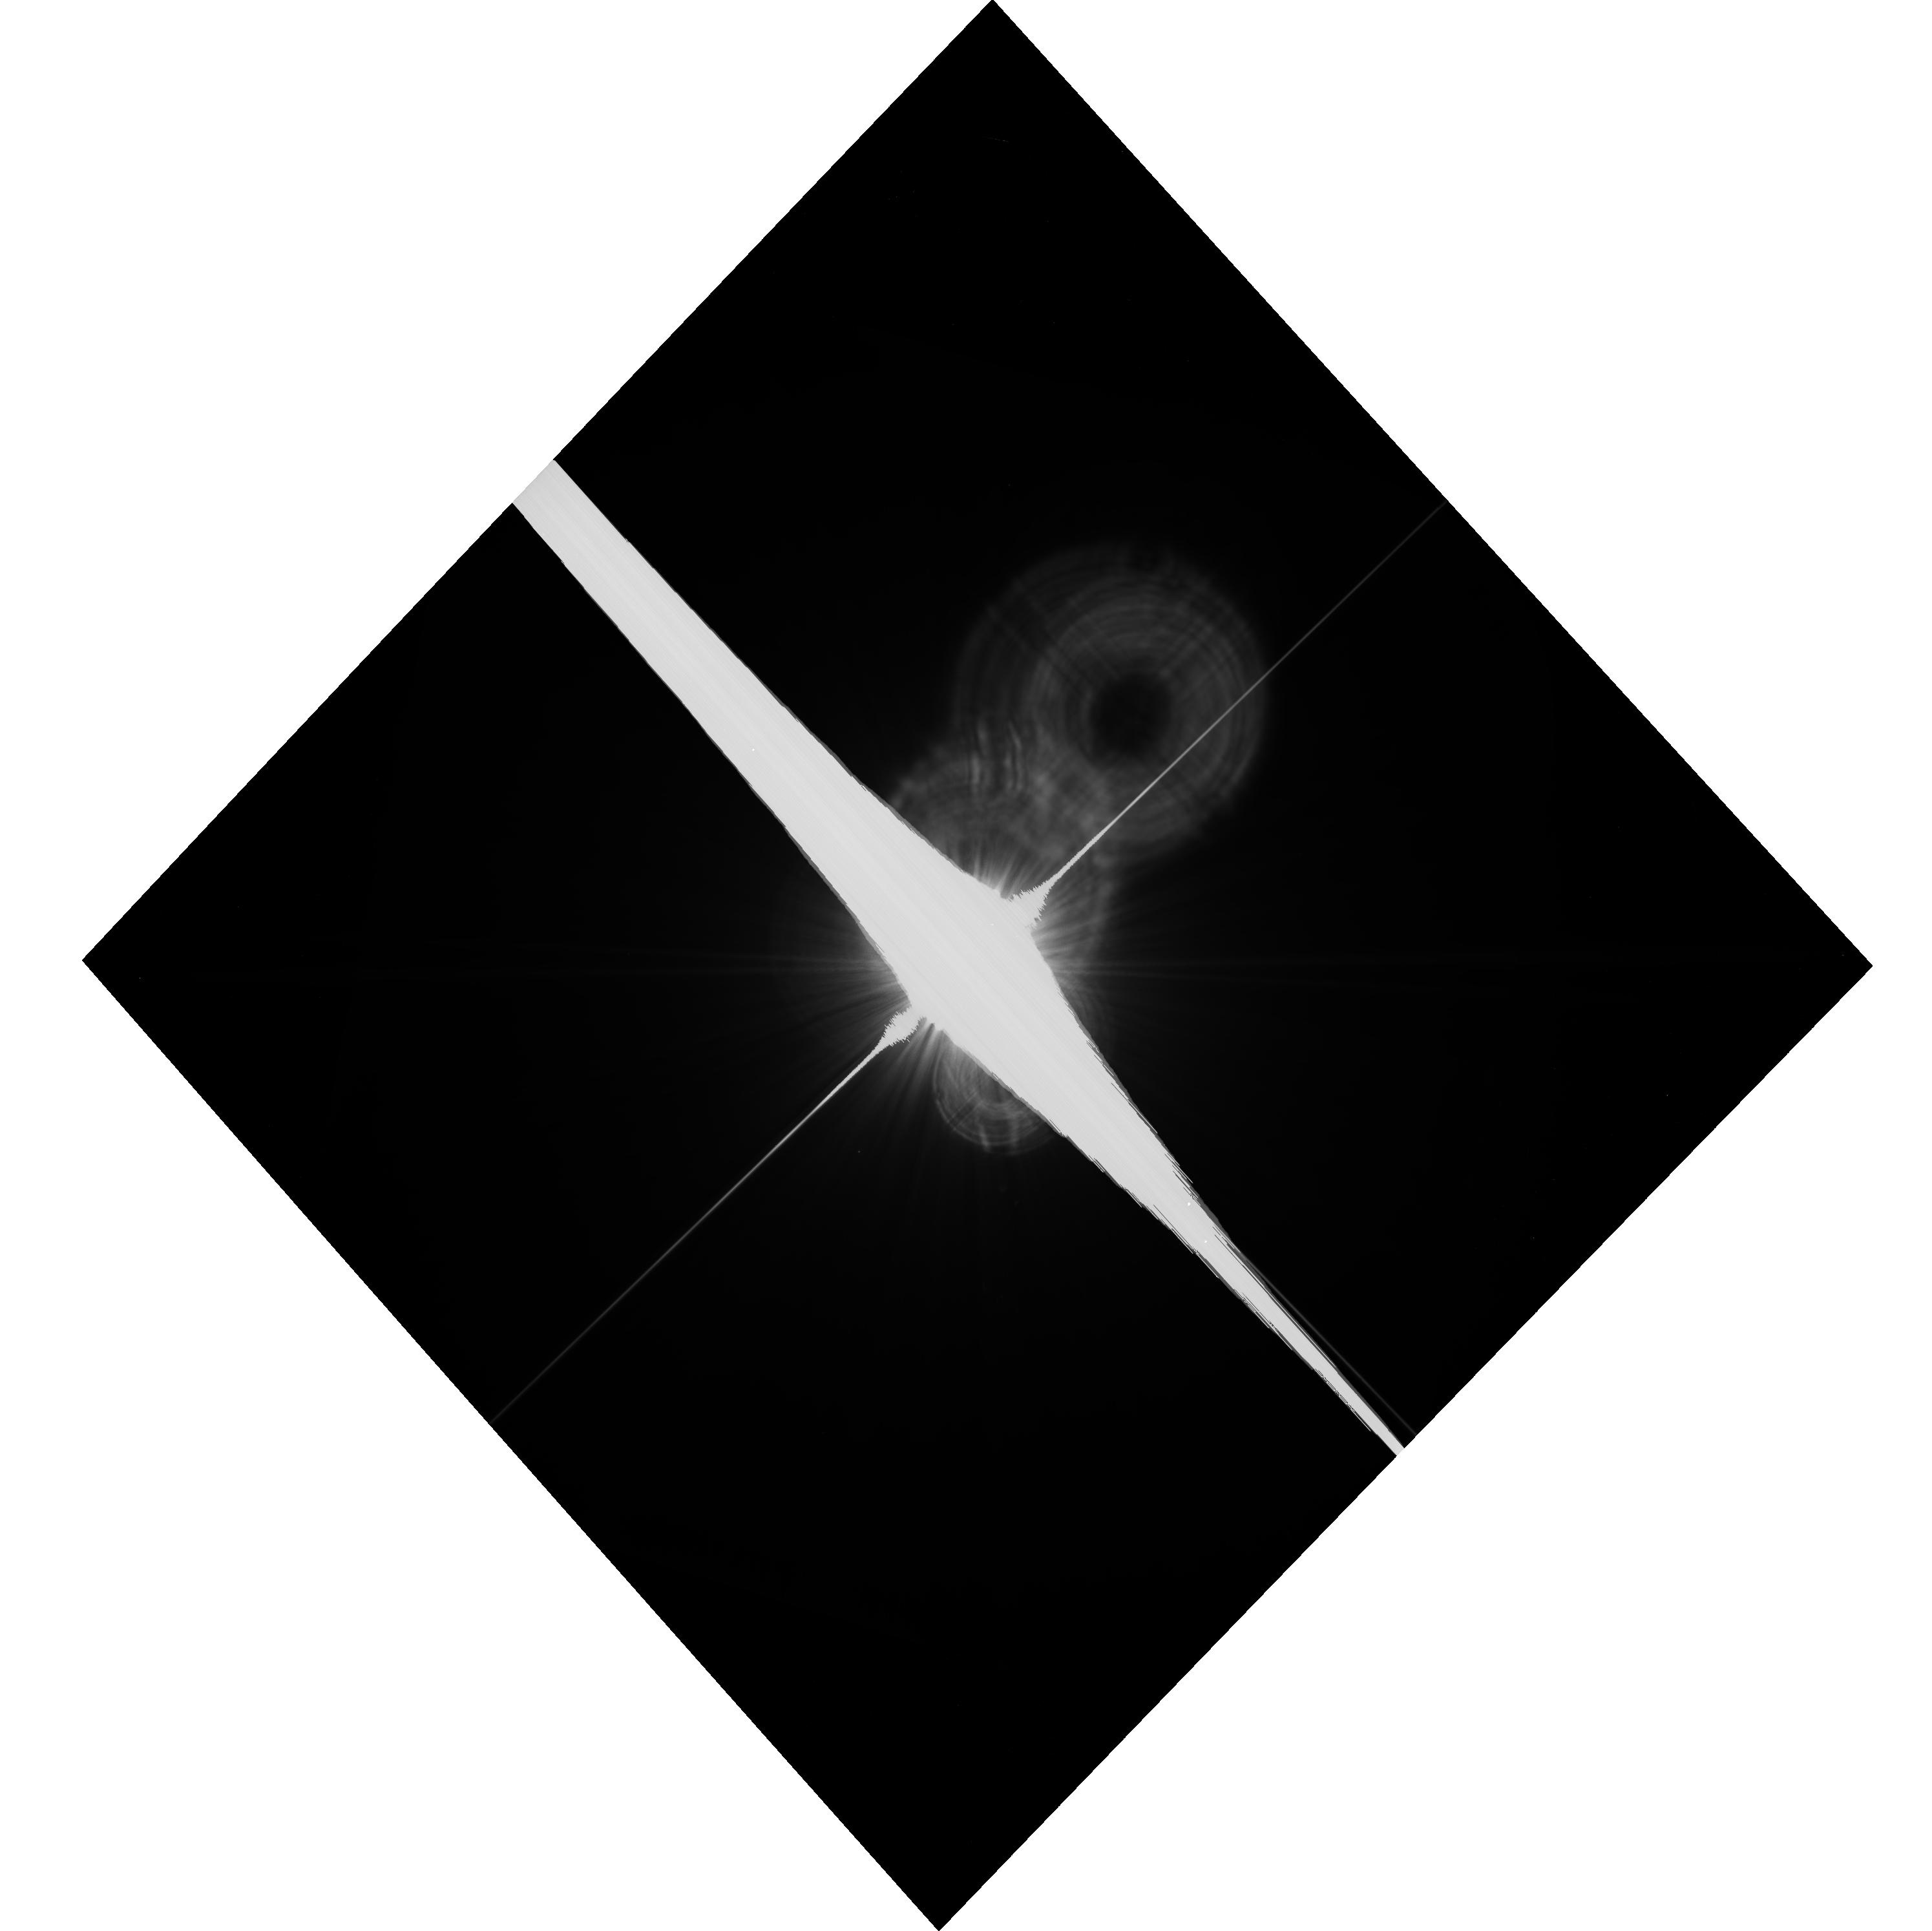
Target: FOMALHAUT
Instrument: ACS/WFC
Filter: F606W-POL60V
Exposure: 21 min
Observation ID: hst_14154_06_acs_wfc_f606w-pol60v_jcym06

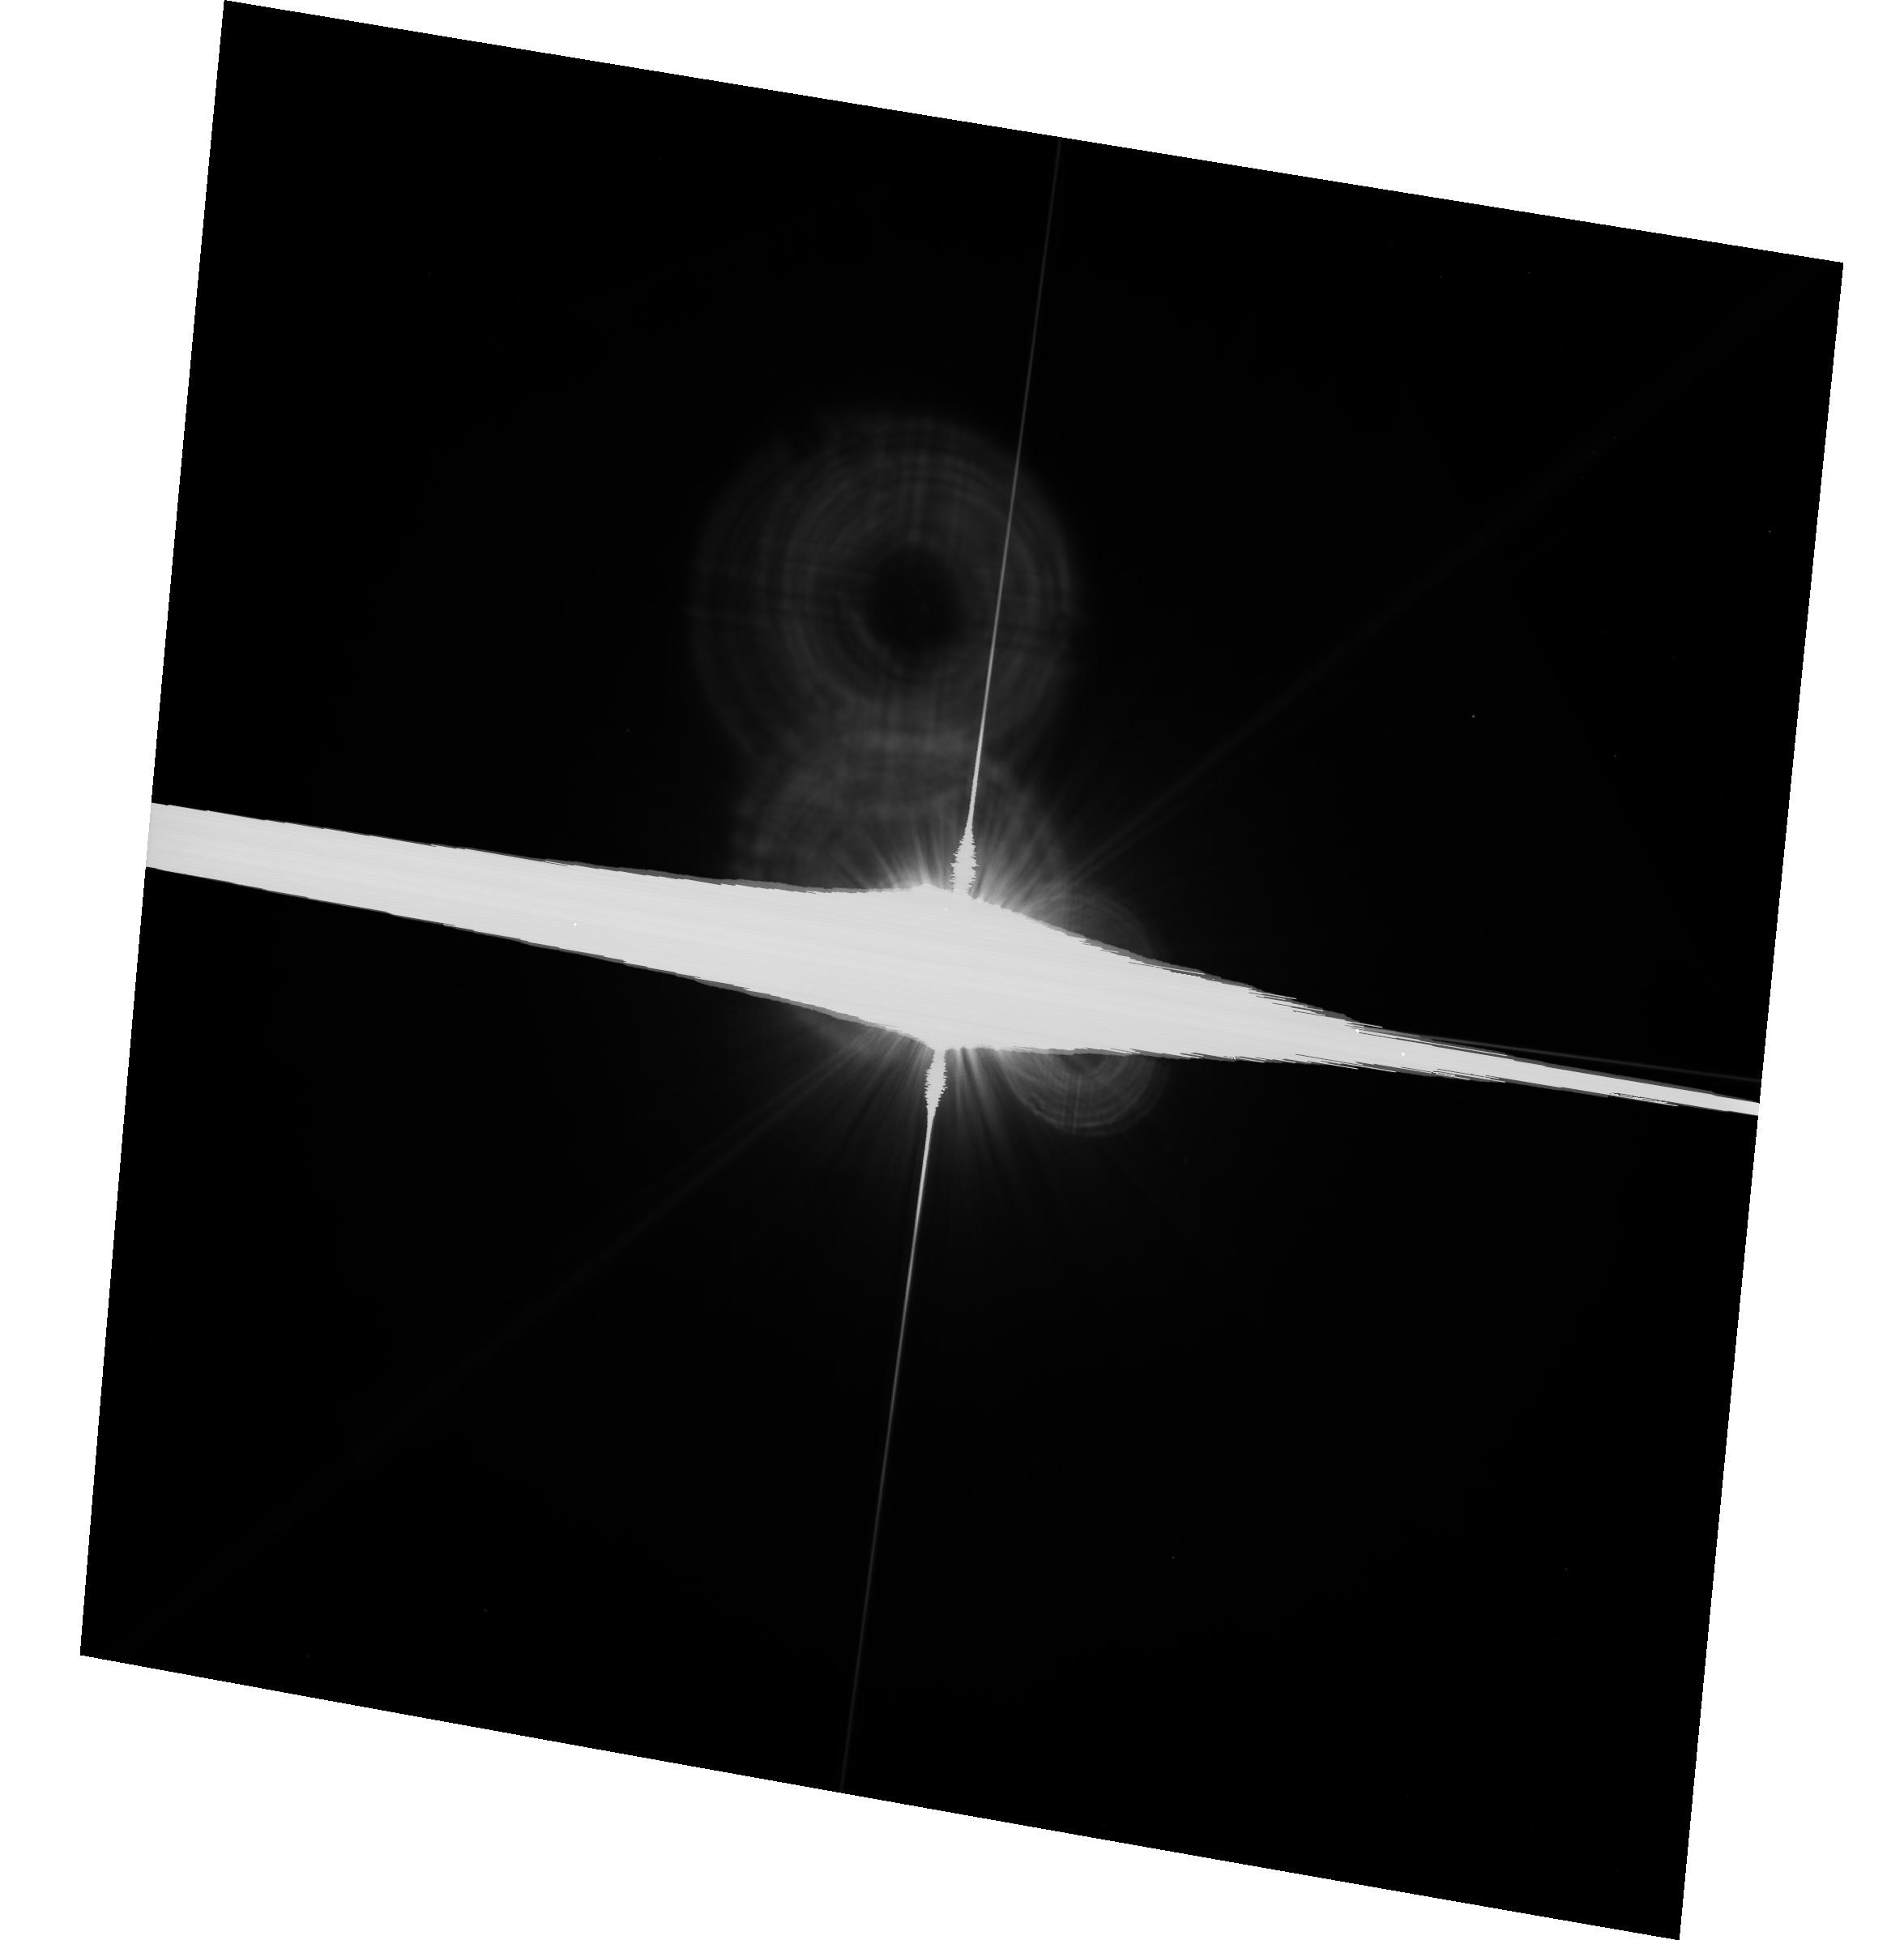
Target: VEGA
Instrument: ACS/WFC
Filter: F606W
Exposure: 2 min
Observation ID: hst_14154_04_acs_wfc_f606w-pol0v_jcym04

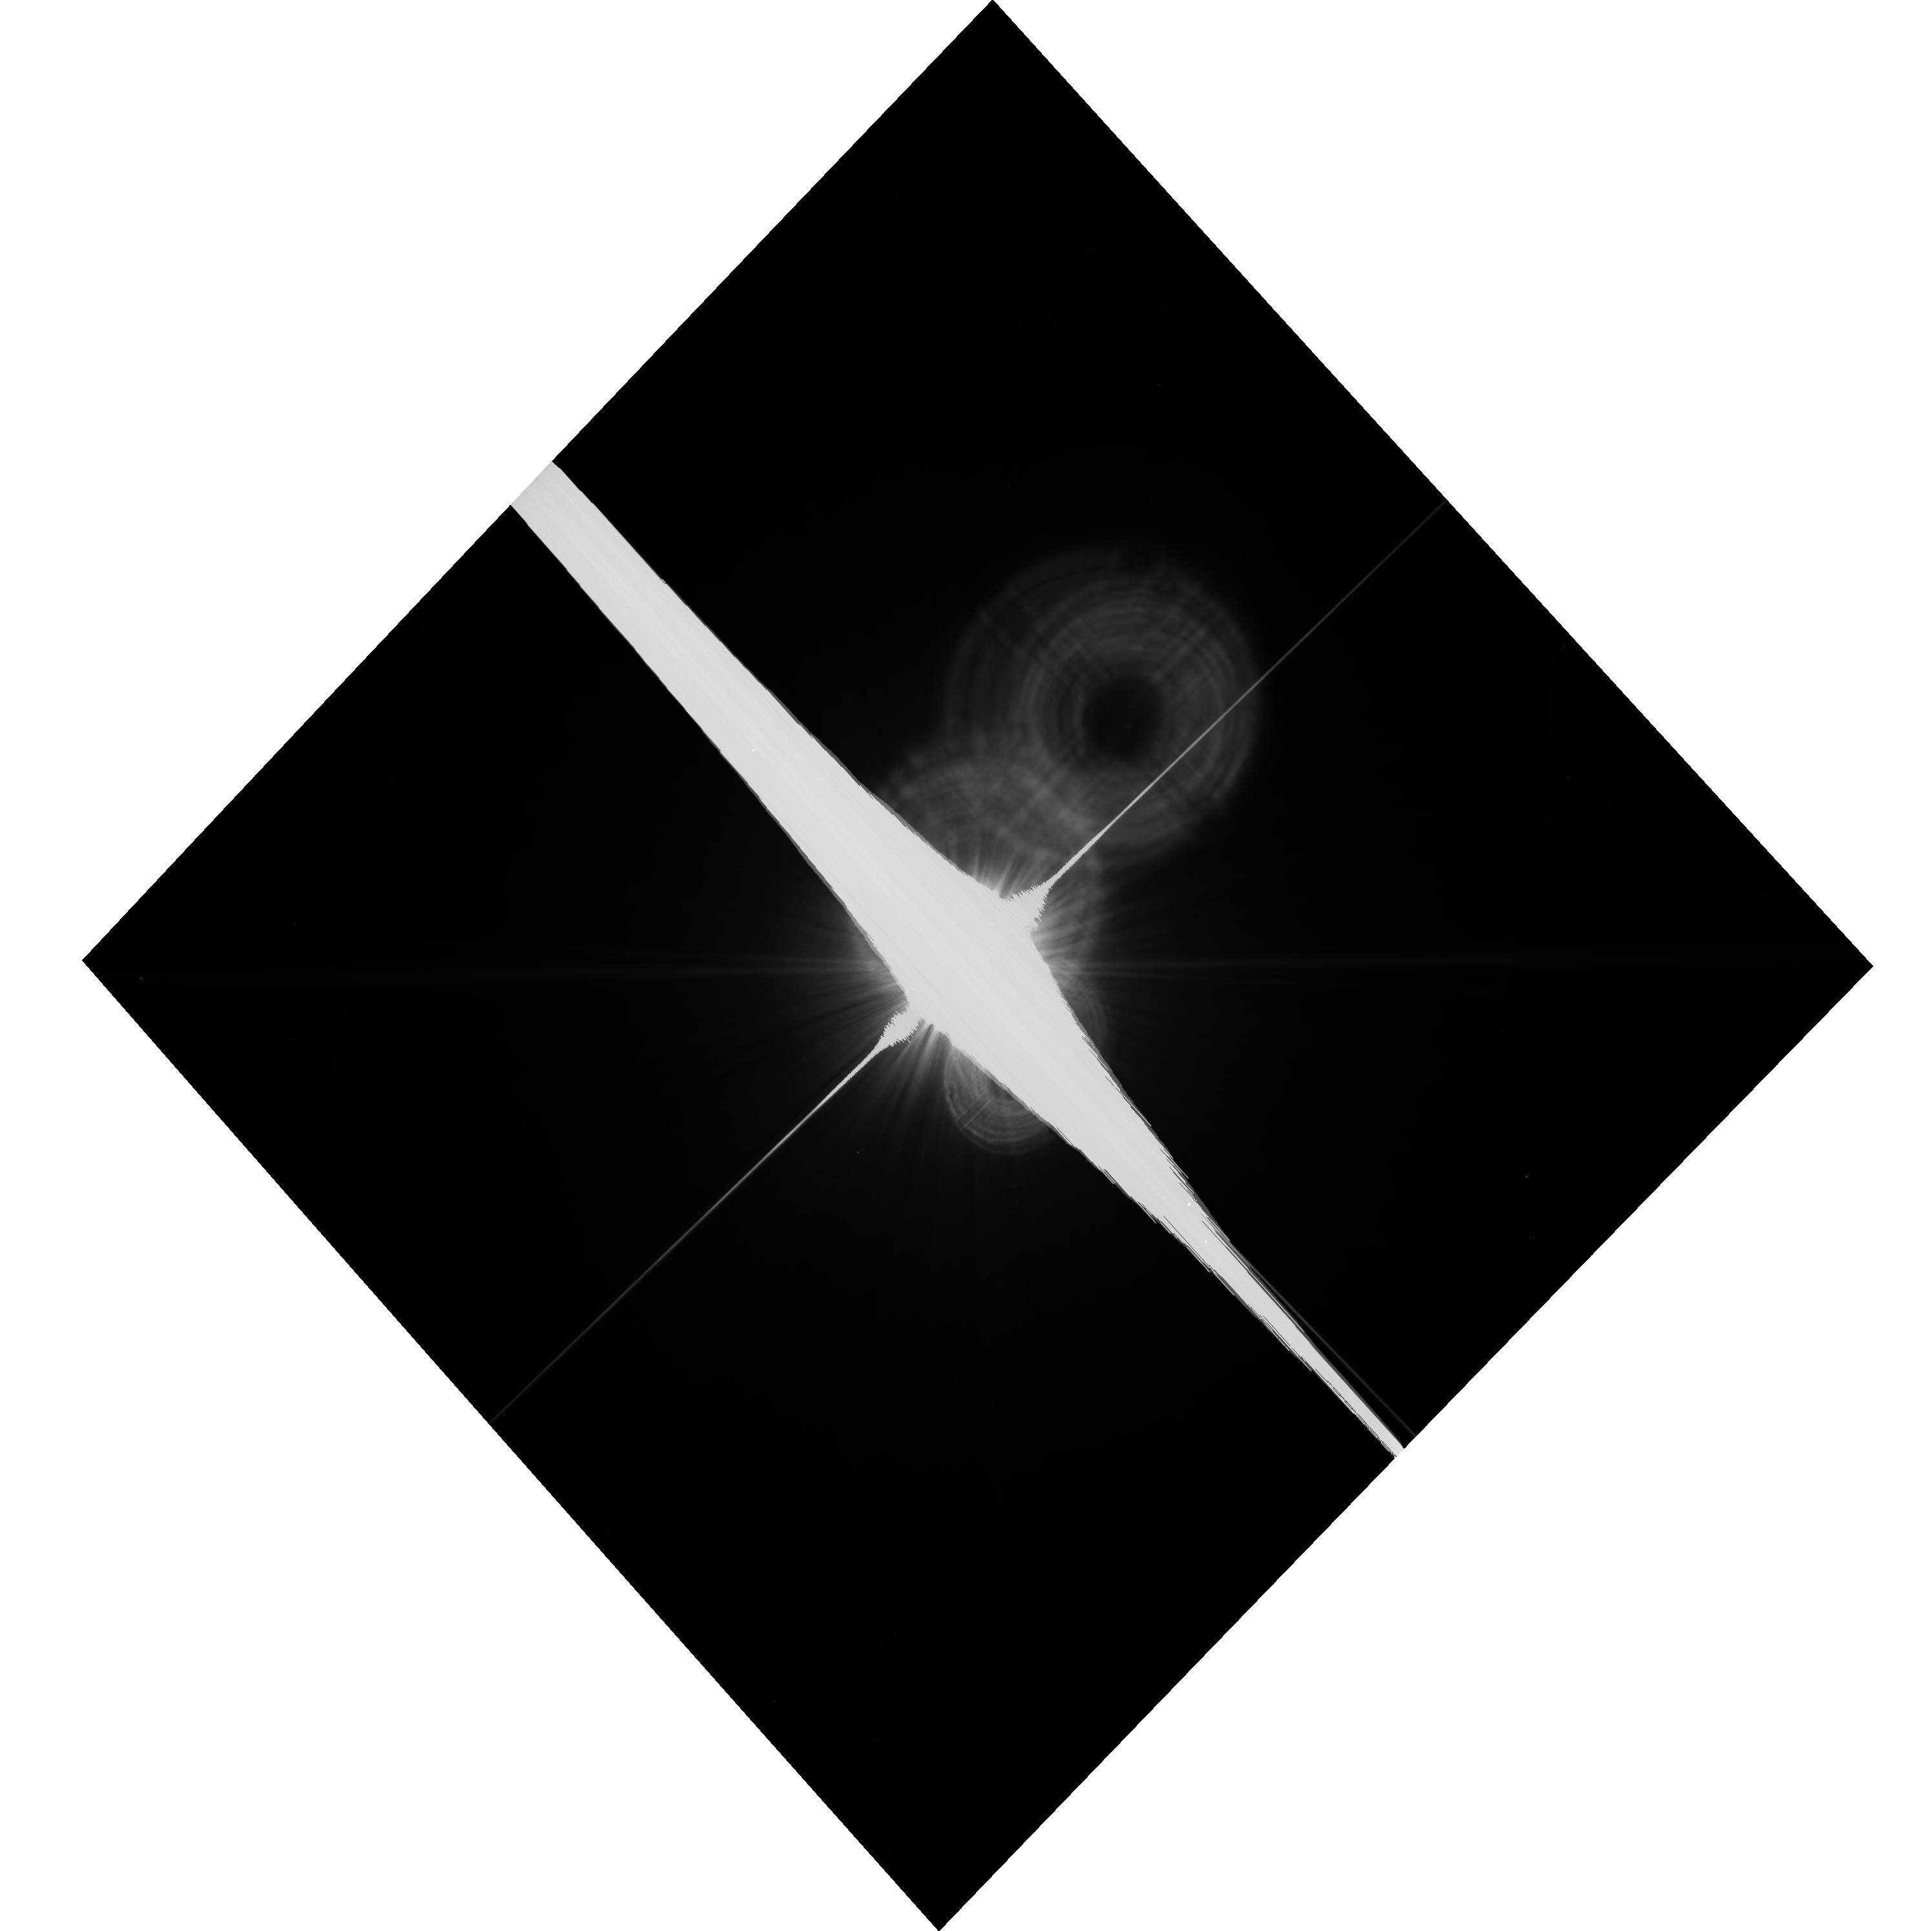
Target: FOMALHAUT
Instrument: ACS/WFC
Filter: F606W
Exposure: 21 min
Observation ID: hst_14154_05_acs_wfc_f606w-pol0v_jcym05

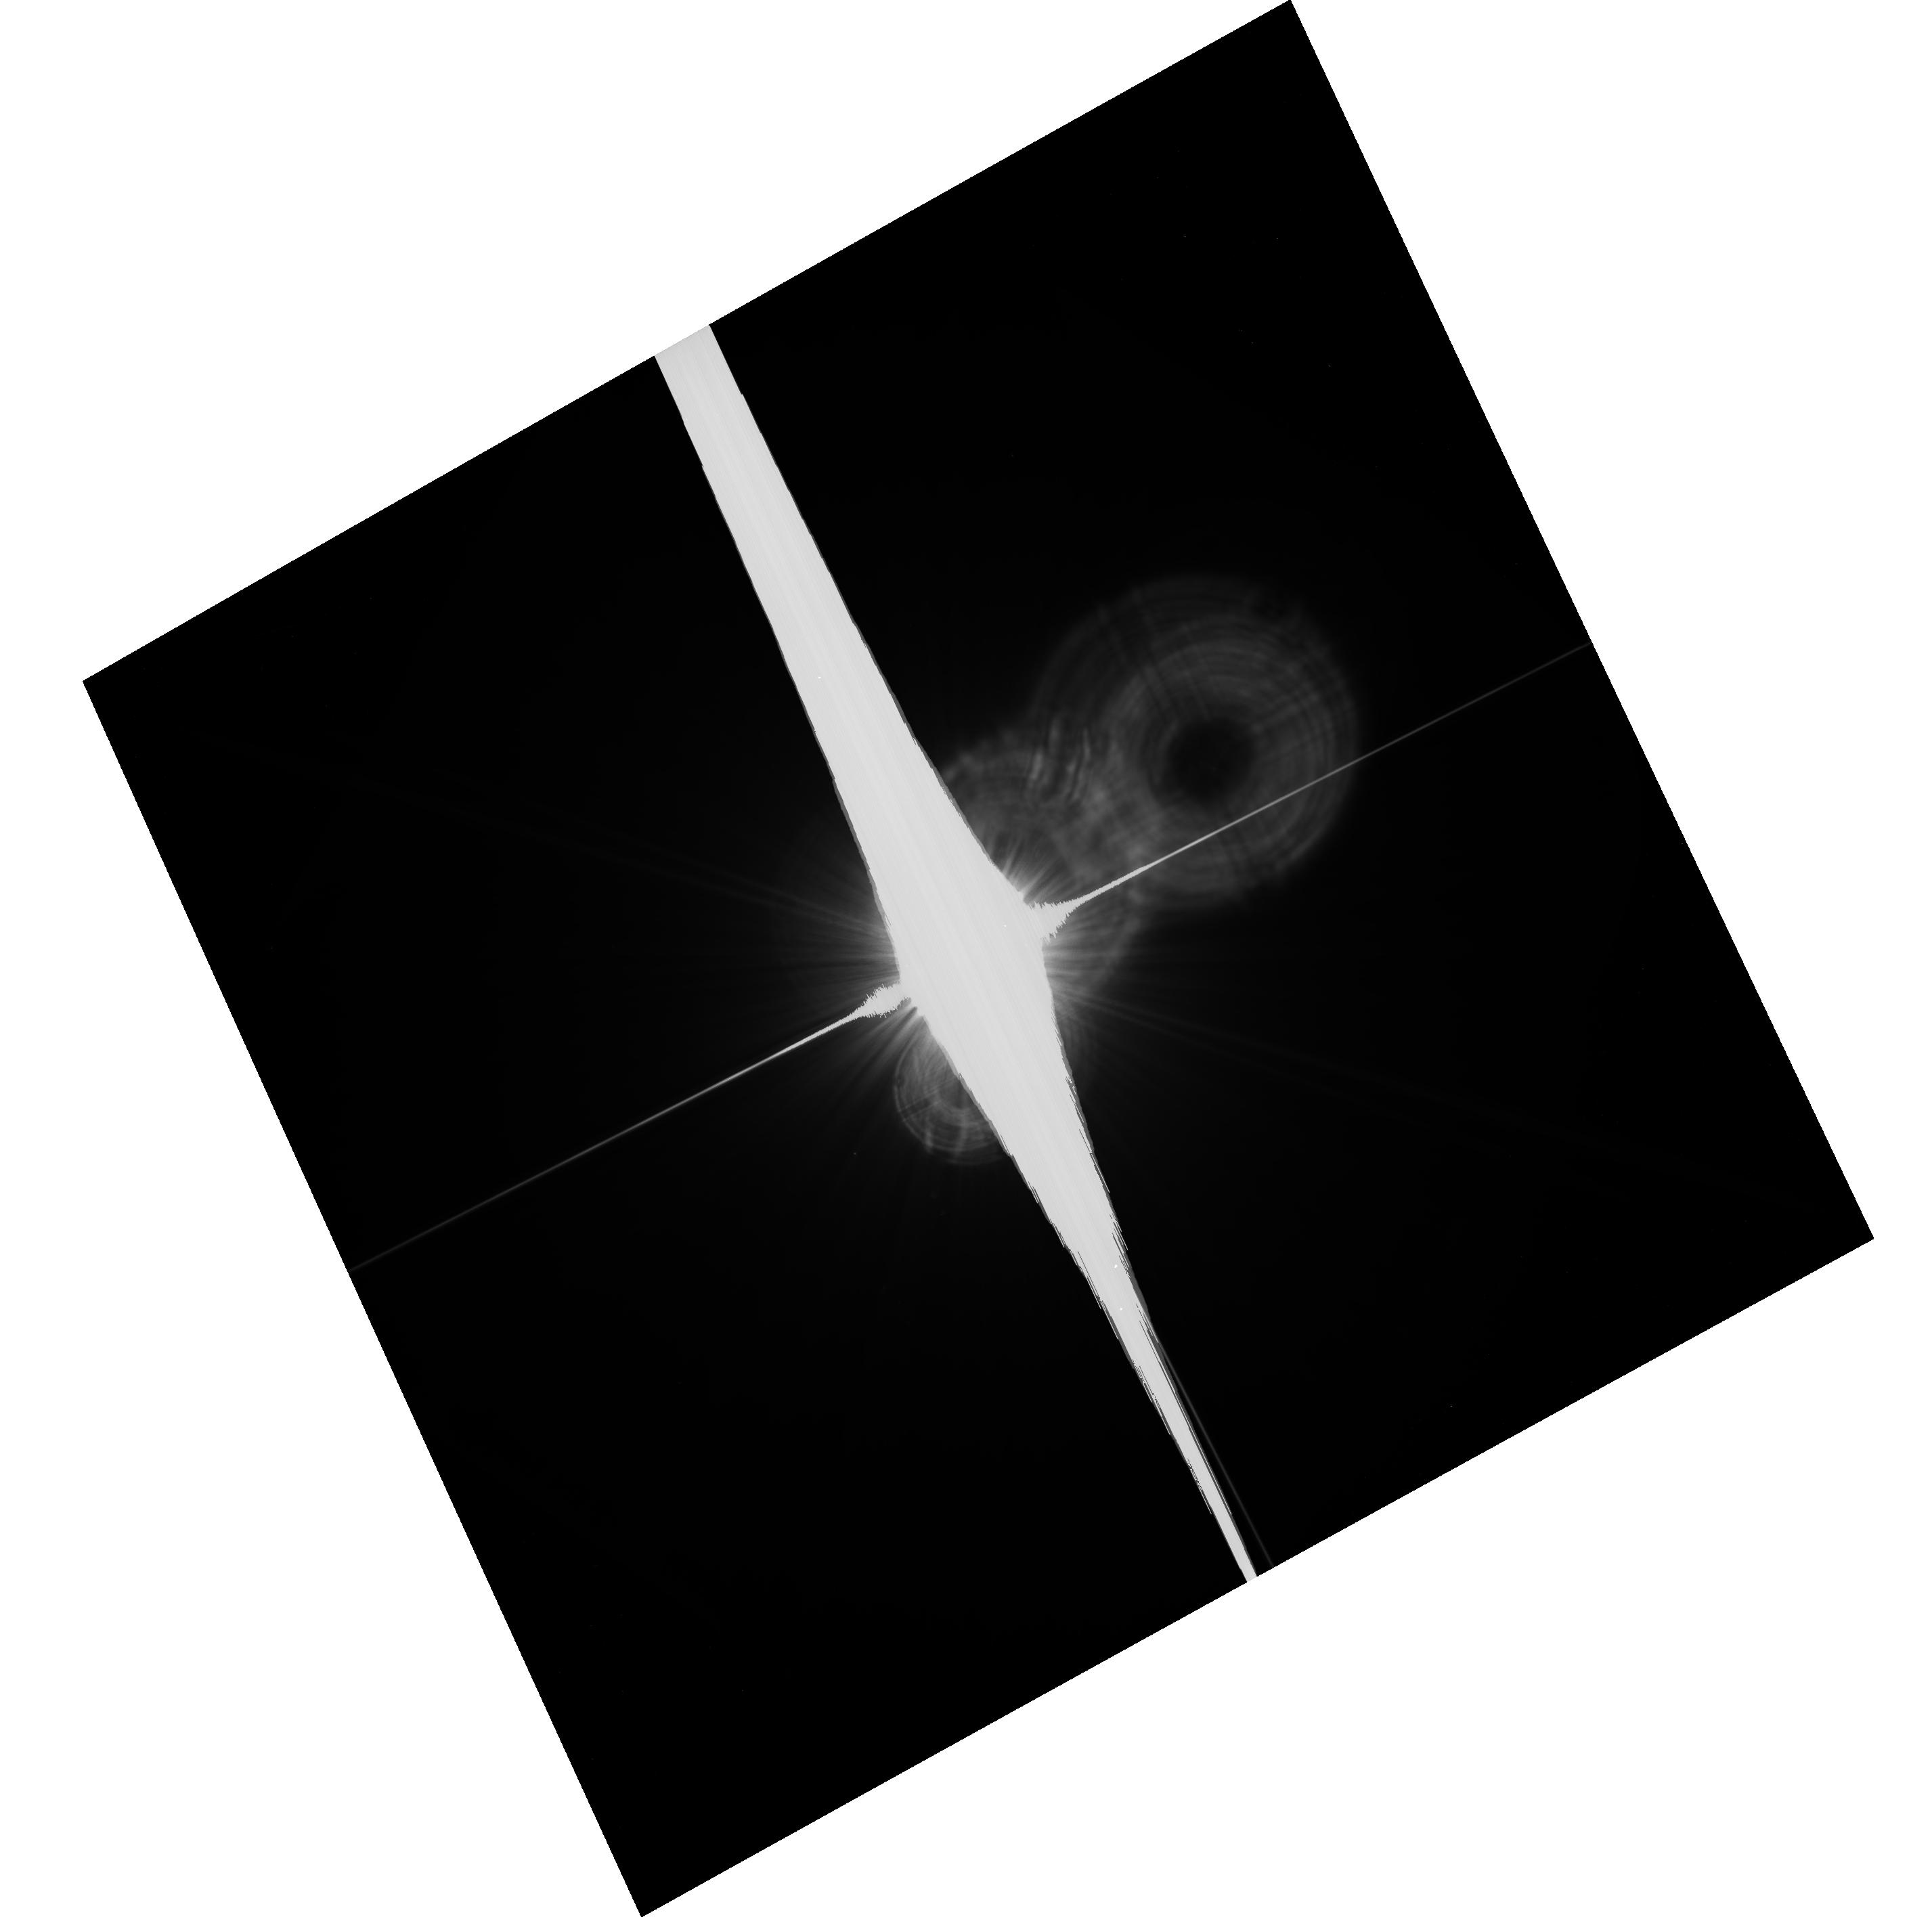
Target: FOMALHAUT
Instrument: ACS/WFC
Filter: F606W
Exposure: 21 min
Observation ID: hst_14154_02_acs_wfc_f606w-pol60v_jcym02

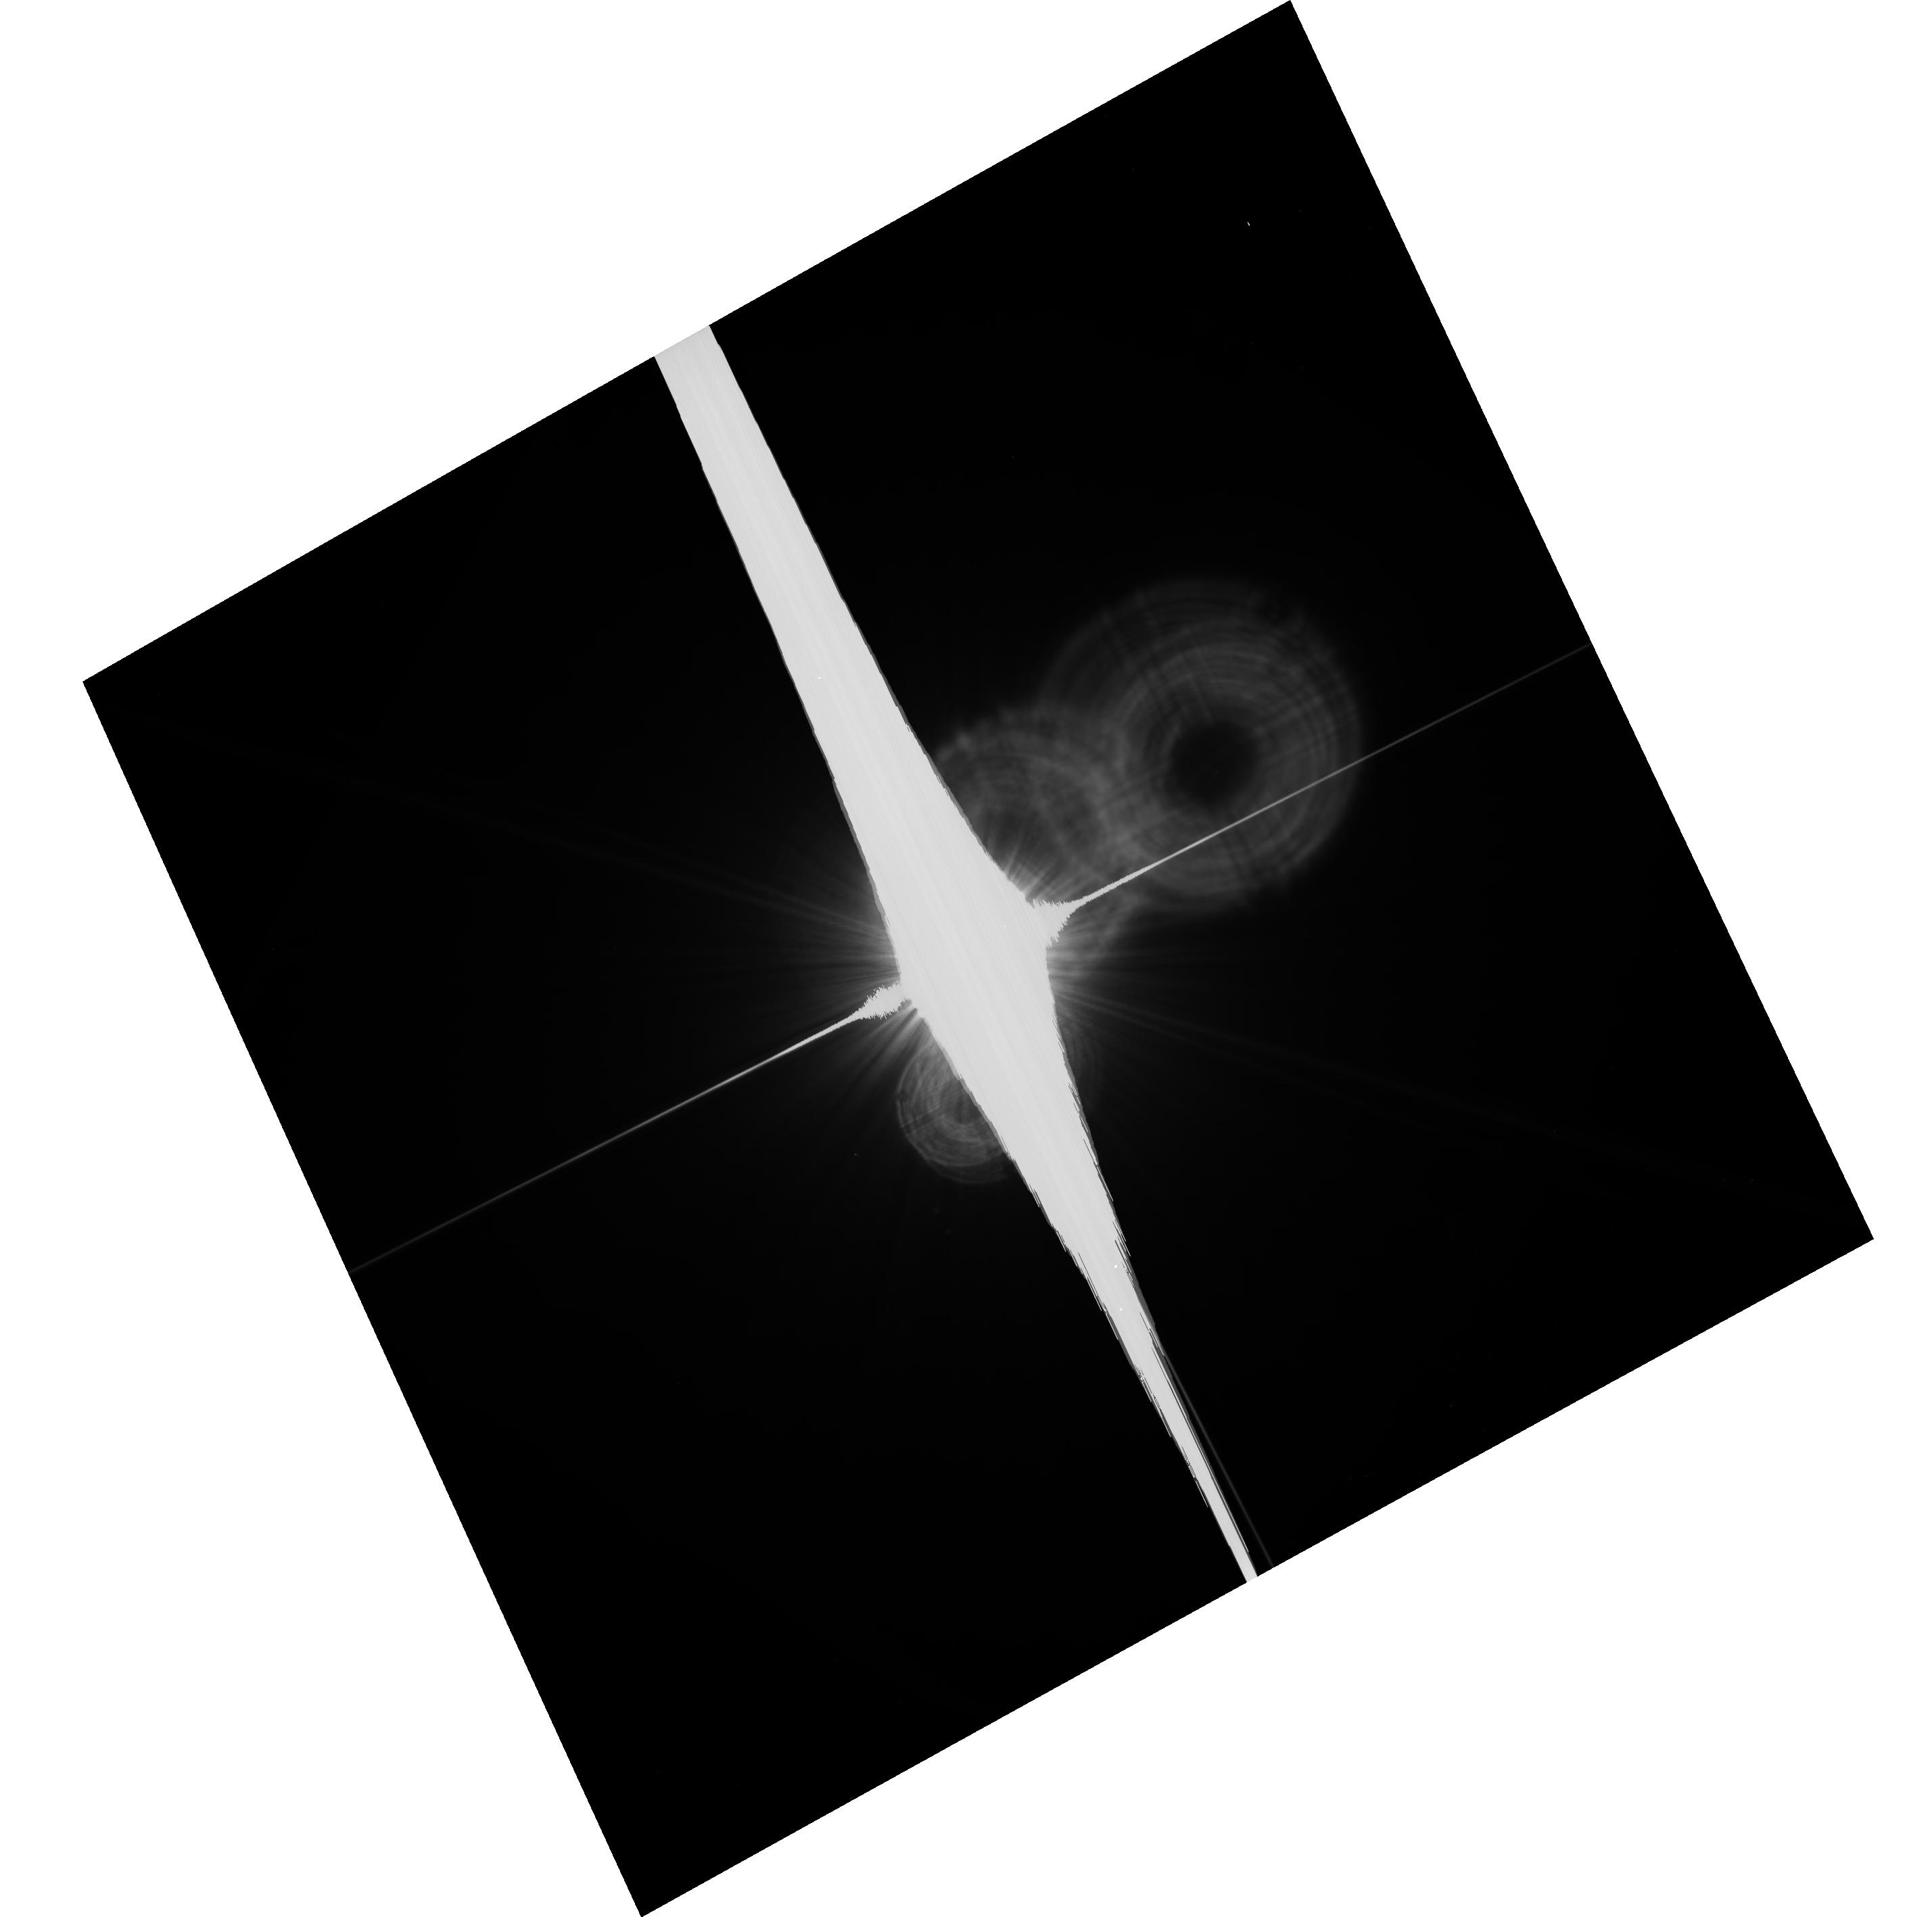
Target: FOMALHAUT
Instrument: ACS/WFC
Filter: F606W
Exposure: 21 min
Observation ID: hst_14154_03_acs_wfc_f606w-pol120v_jcym03

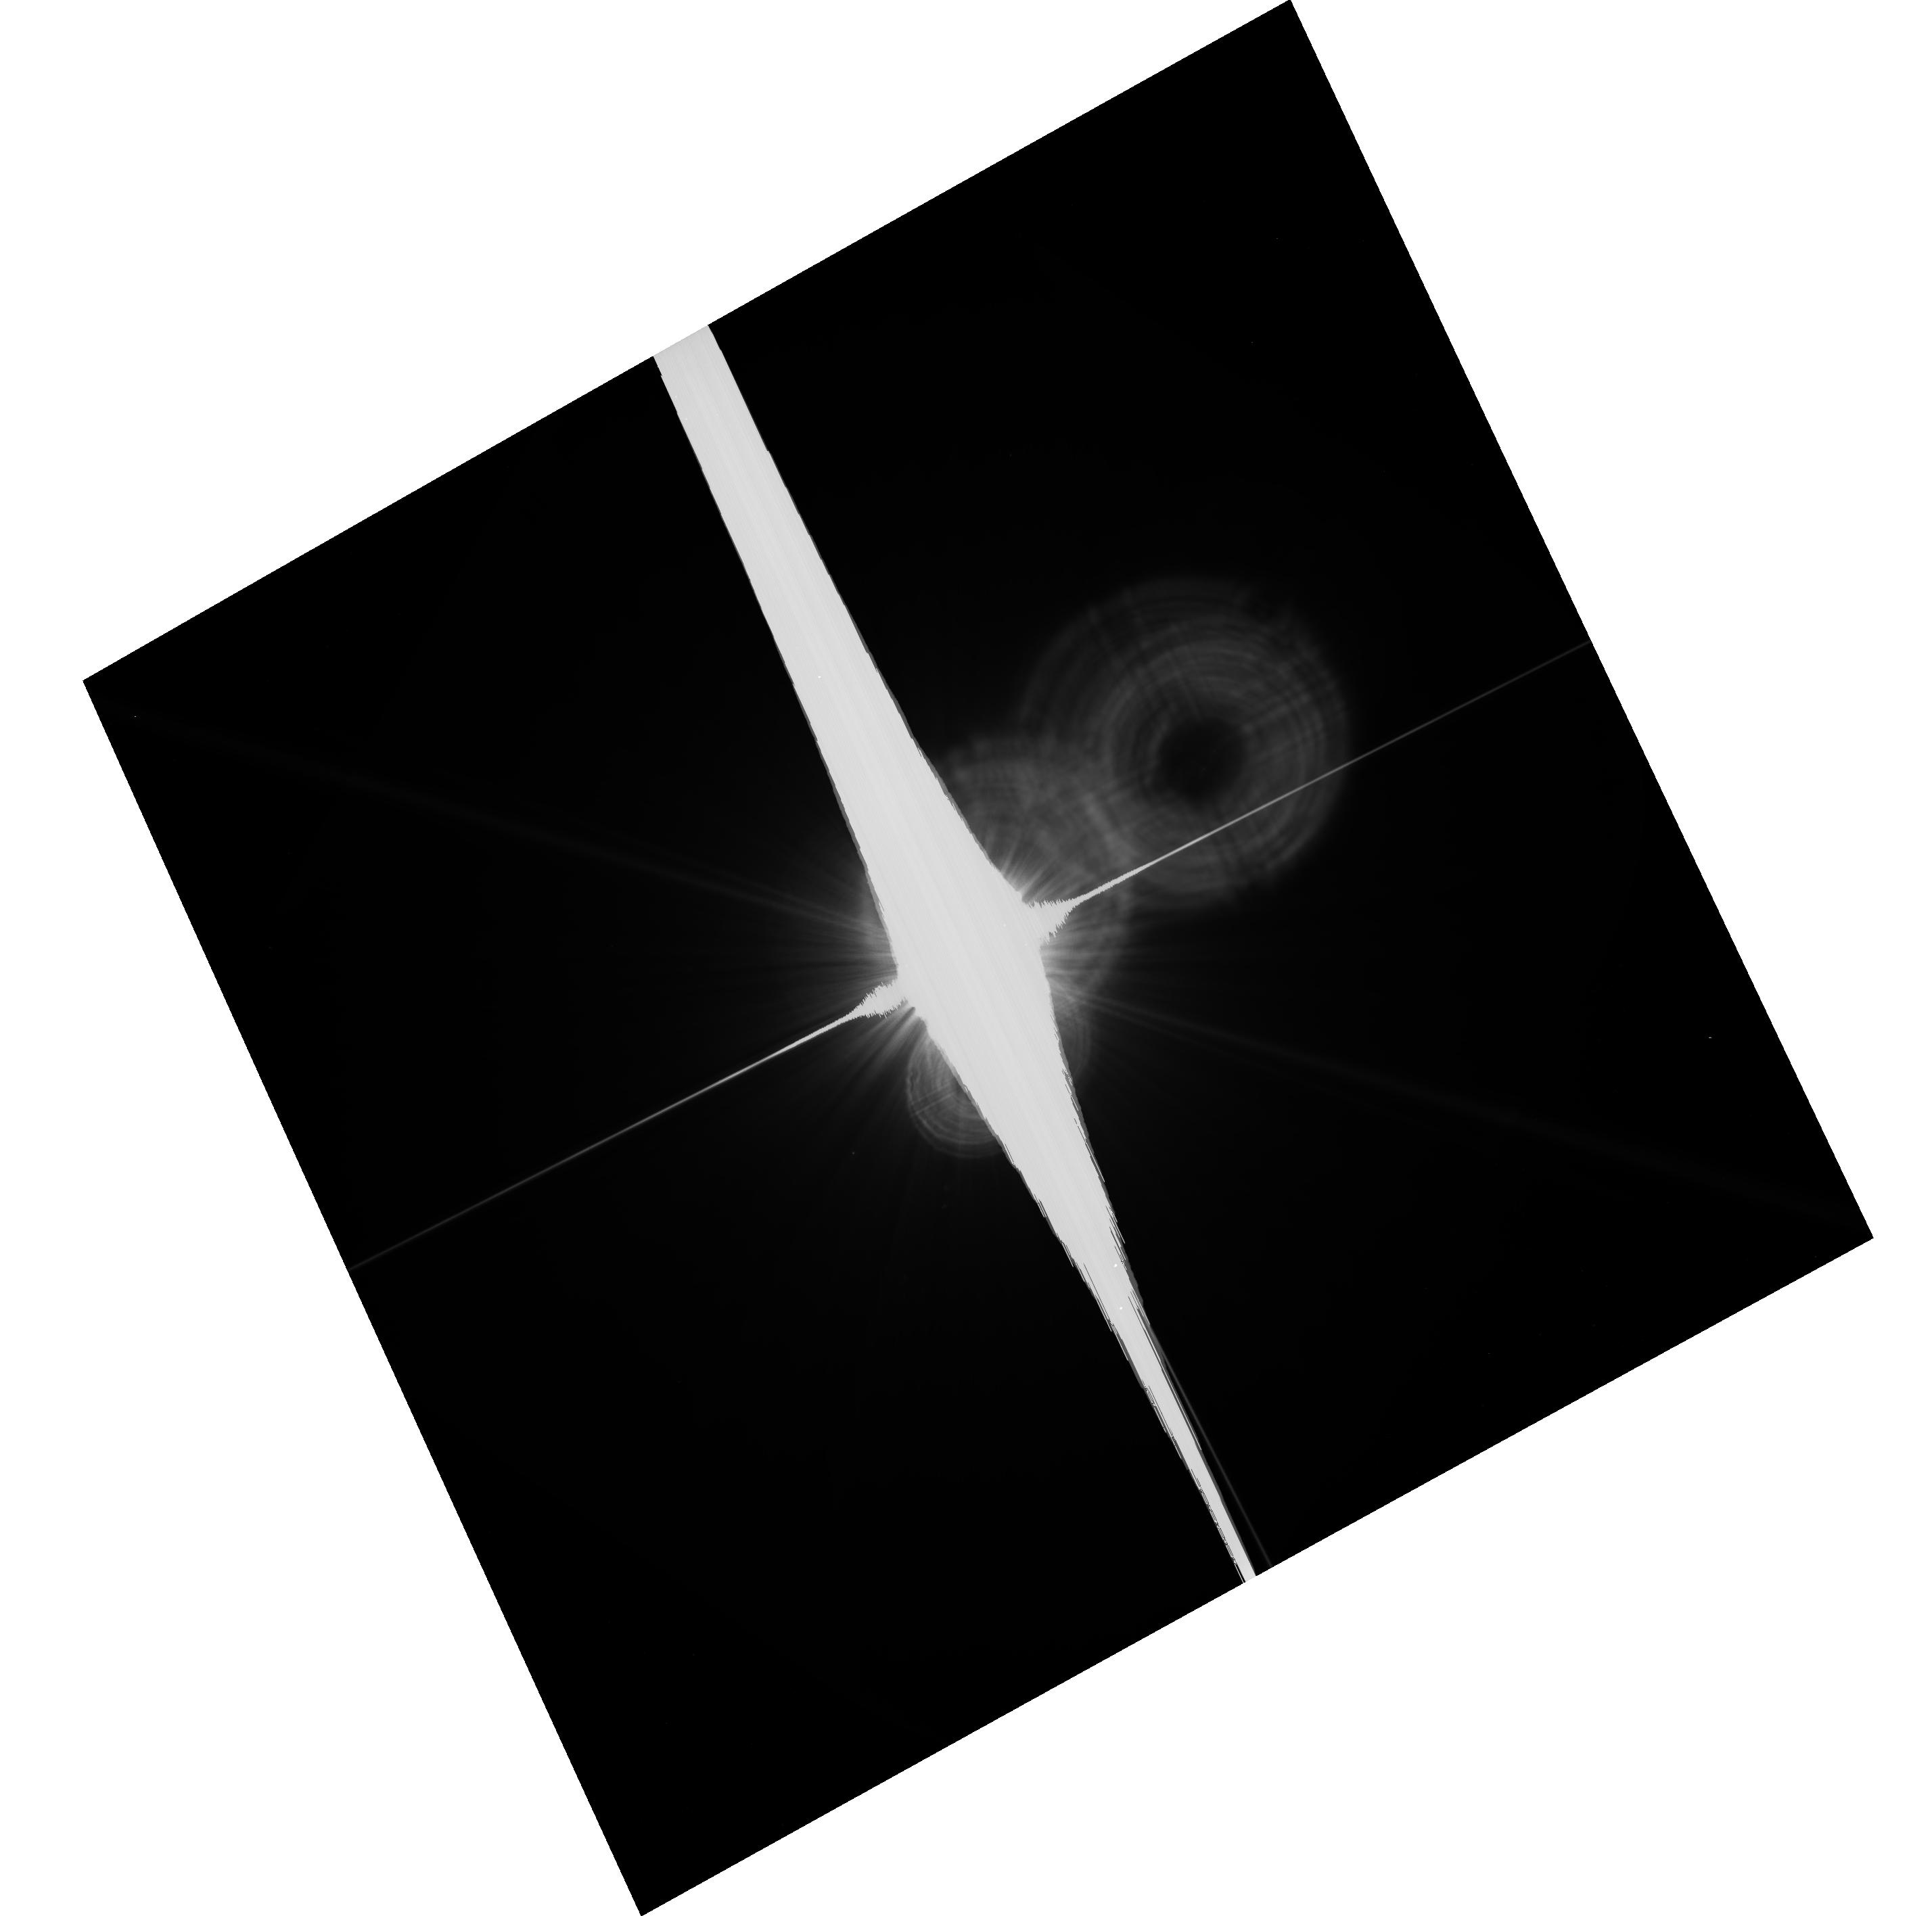
Target: FOMALHAUT
Instrument: ACS/WFC
Filter: F606W
Exposure: 21 min
Observation ID: hst_14154_01_acs_wfc_f606w-pol0v_jcym01

First imaging polarization study of Fomalhauts 140 AU dust belt (PI: Kalas, Paul George)

As one of the nearest exoplanetary systems with multiple dust structures and a candidate extrasolar planet on a highly eccentric orbit, Fomalhaut draws significant attention from observers and theorists alike. However, there is an unresolved debate concerning the fundamental 3D geometry of the system. This strongly impacts our knowledge of grain properties, such as the size distribution, and the question of spin-orbit alignment between the star, the dust belt, and Fomalhaut b. Here we propose the first optical polarization study of Fomalhaut's 140 AU dust belt, which is made feasible by the high-contrast, diffraction-limited imaging capability of ACS/WFC. As demonstrated with another dust belt system, HR 4796A, determining the Stokes parameters is a crucial diagnostic for scattering geometry and dust grain properties. Measuring the grain optical properties through polarization will not only resolve the spin-orbit debate for Fomalhaut, it will also permit a quantitative comparison to other dusty systems, from the primitive porous aggregates that comprise AU Mic's debris disk, to the highly processed interplanetary dust particles in our own solar system.